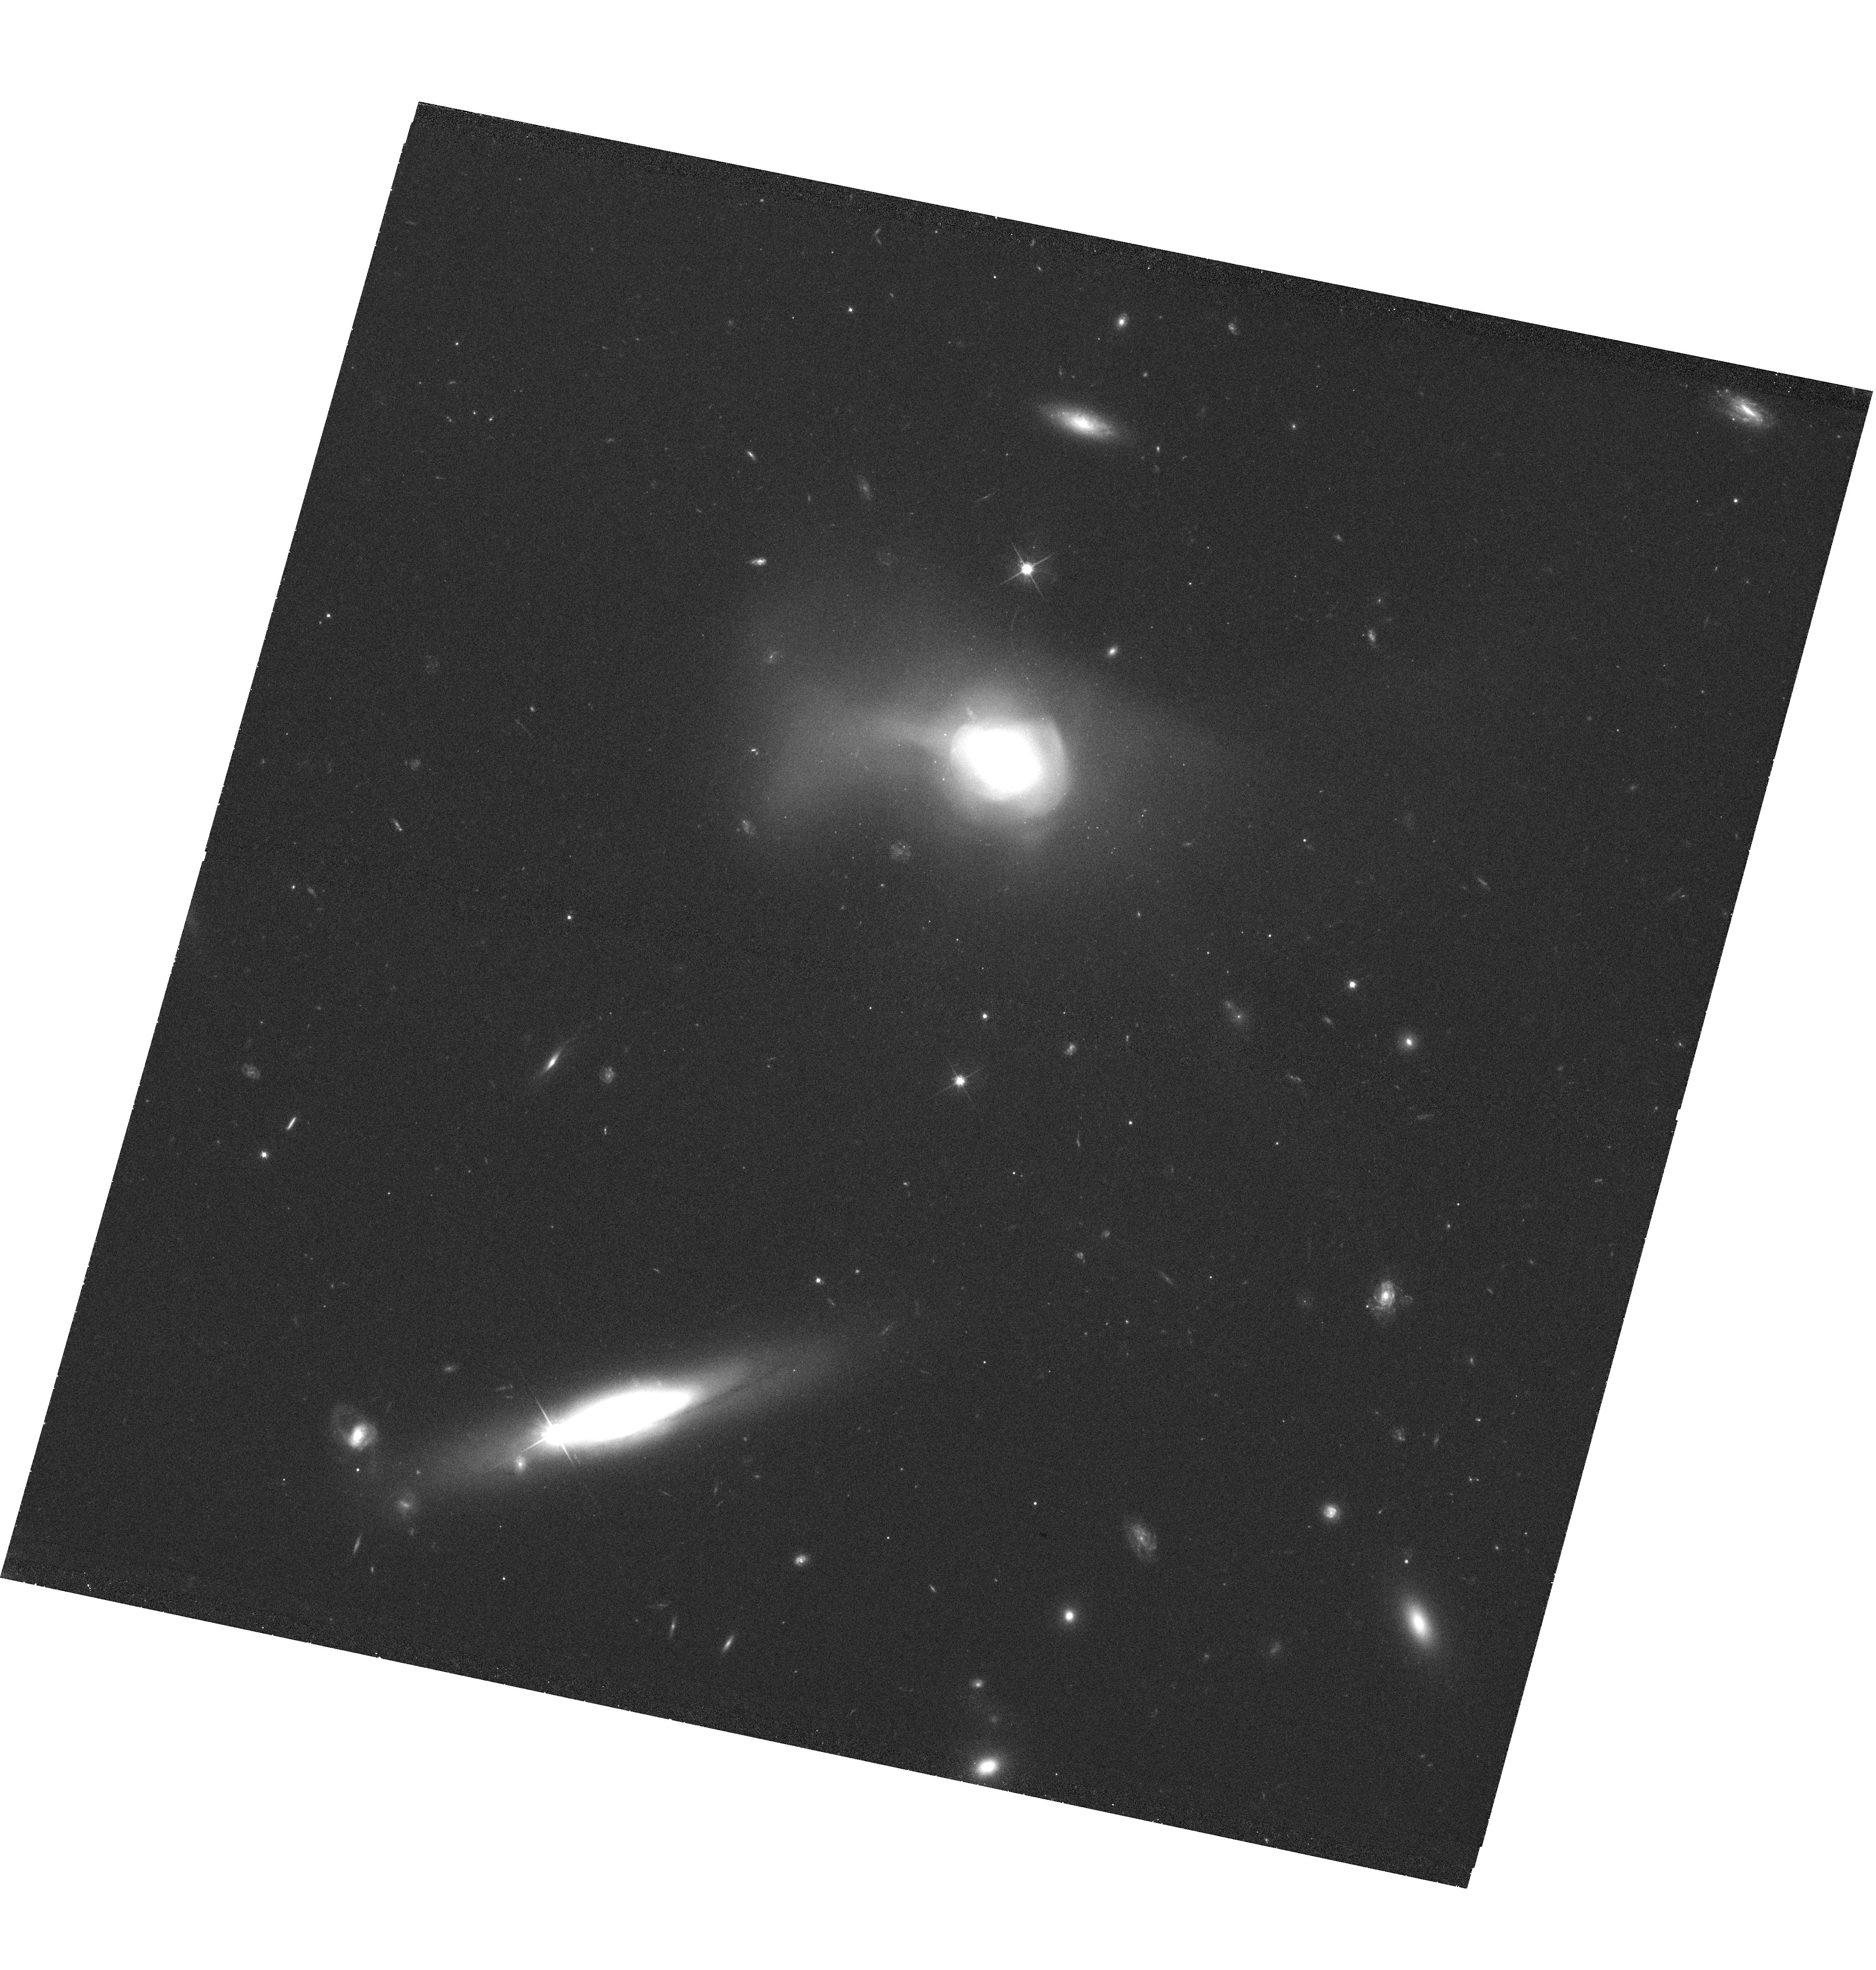
Target: SDSSJ123936.05+122620.0. Instrument: WFC3/UVIS. Filter: F625W. Exposure: 38 min. Observation ID: hst_11643_05_wfc3_uvis_f625w_ib3v05

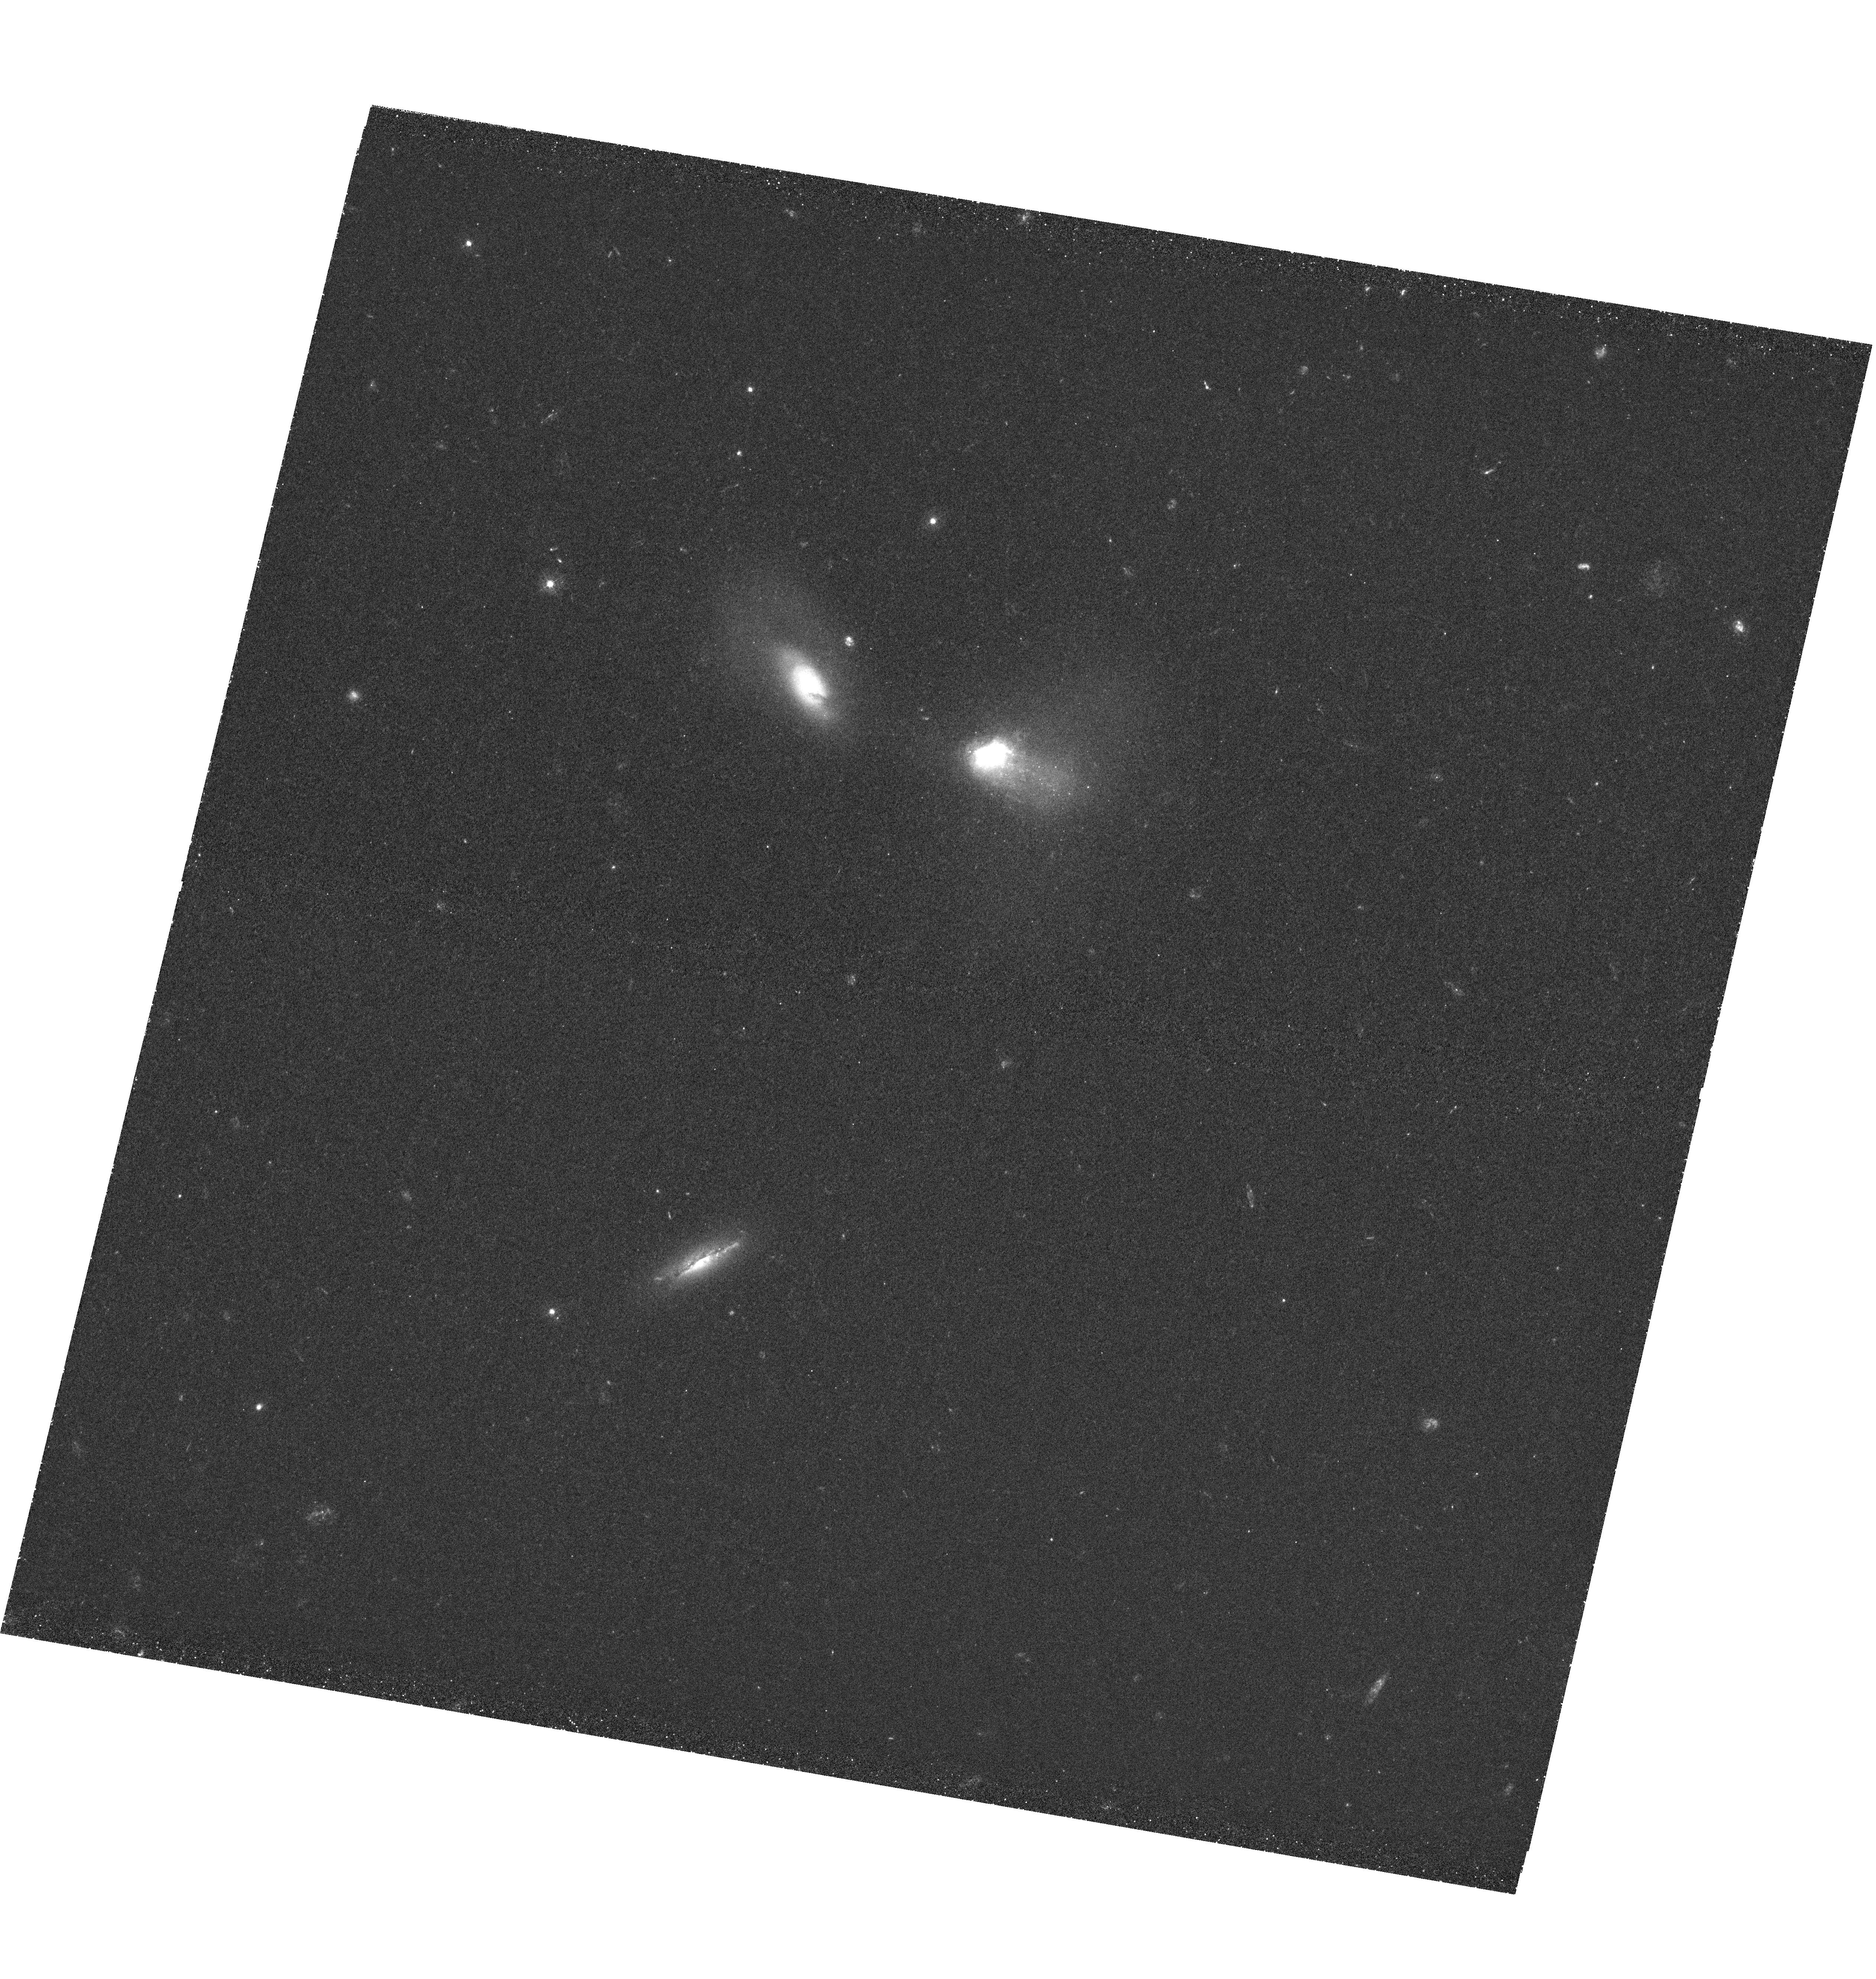
Target: SDSSJ161330.19+510335.6. Instrument: WFC3/UVIS. Filter: F336W. Exposure: 1.7 h. Observation ID: hst_11643_07_wfc3_uvis_f336w_ib3v07

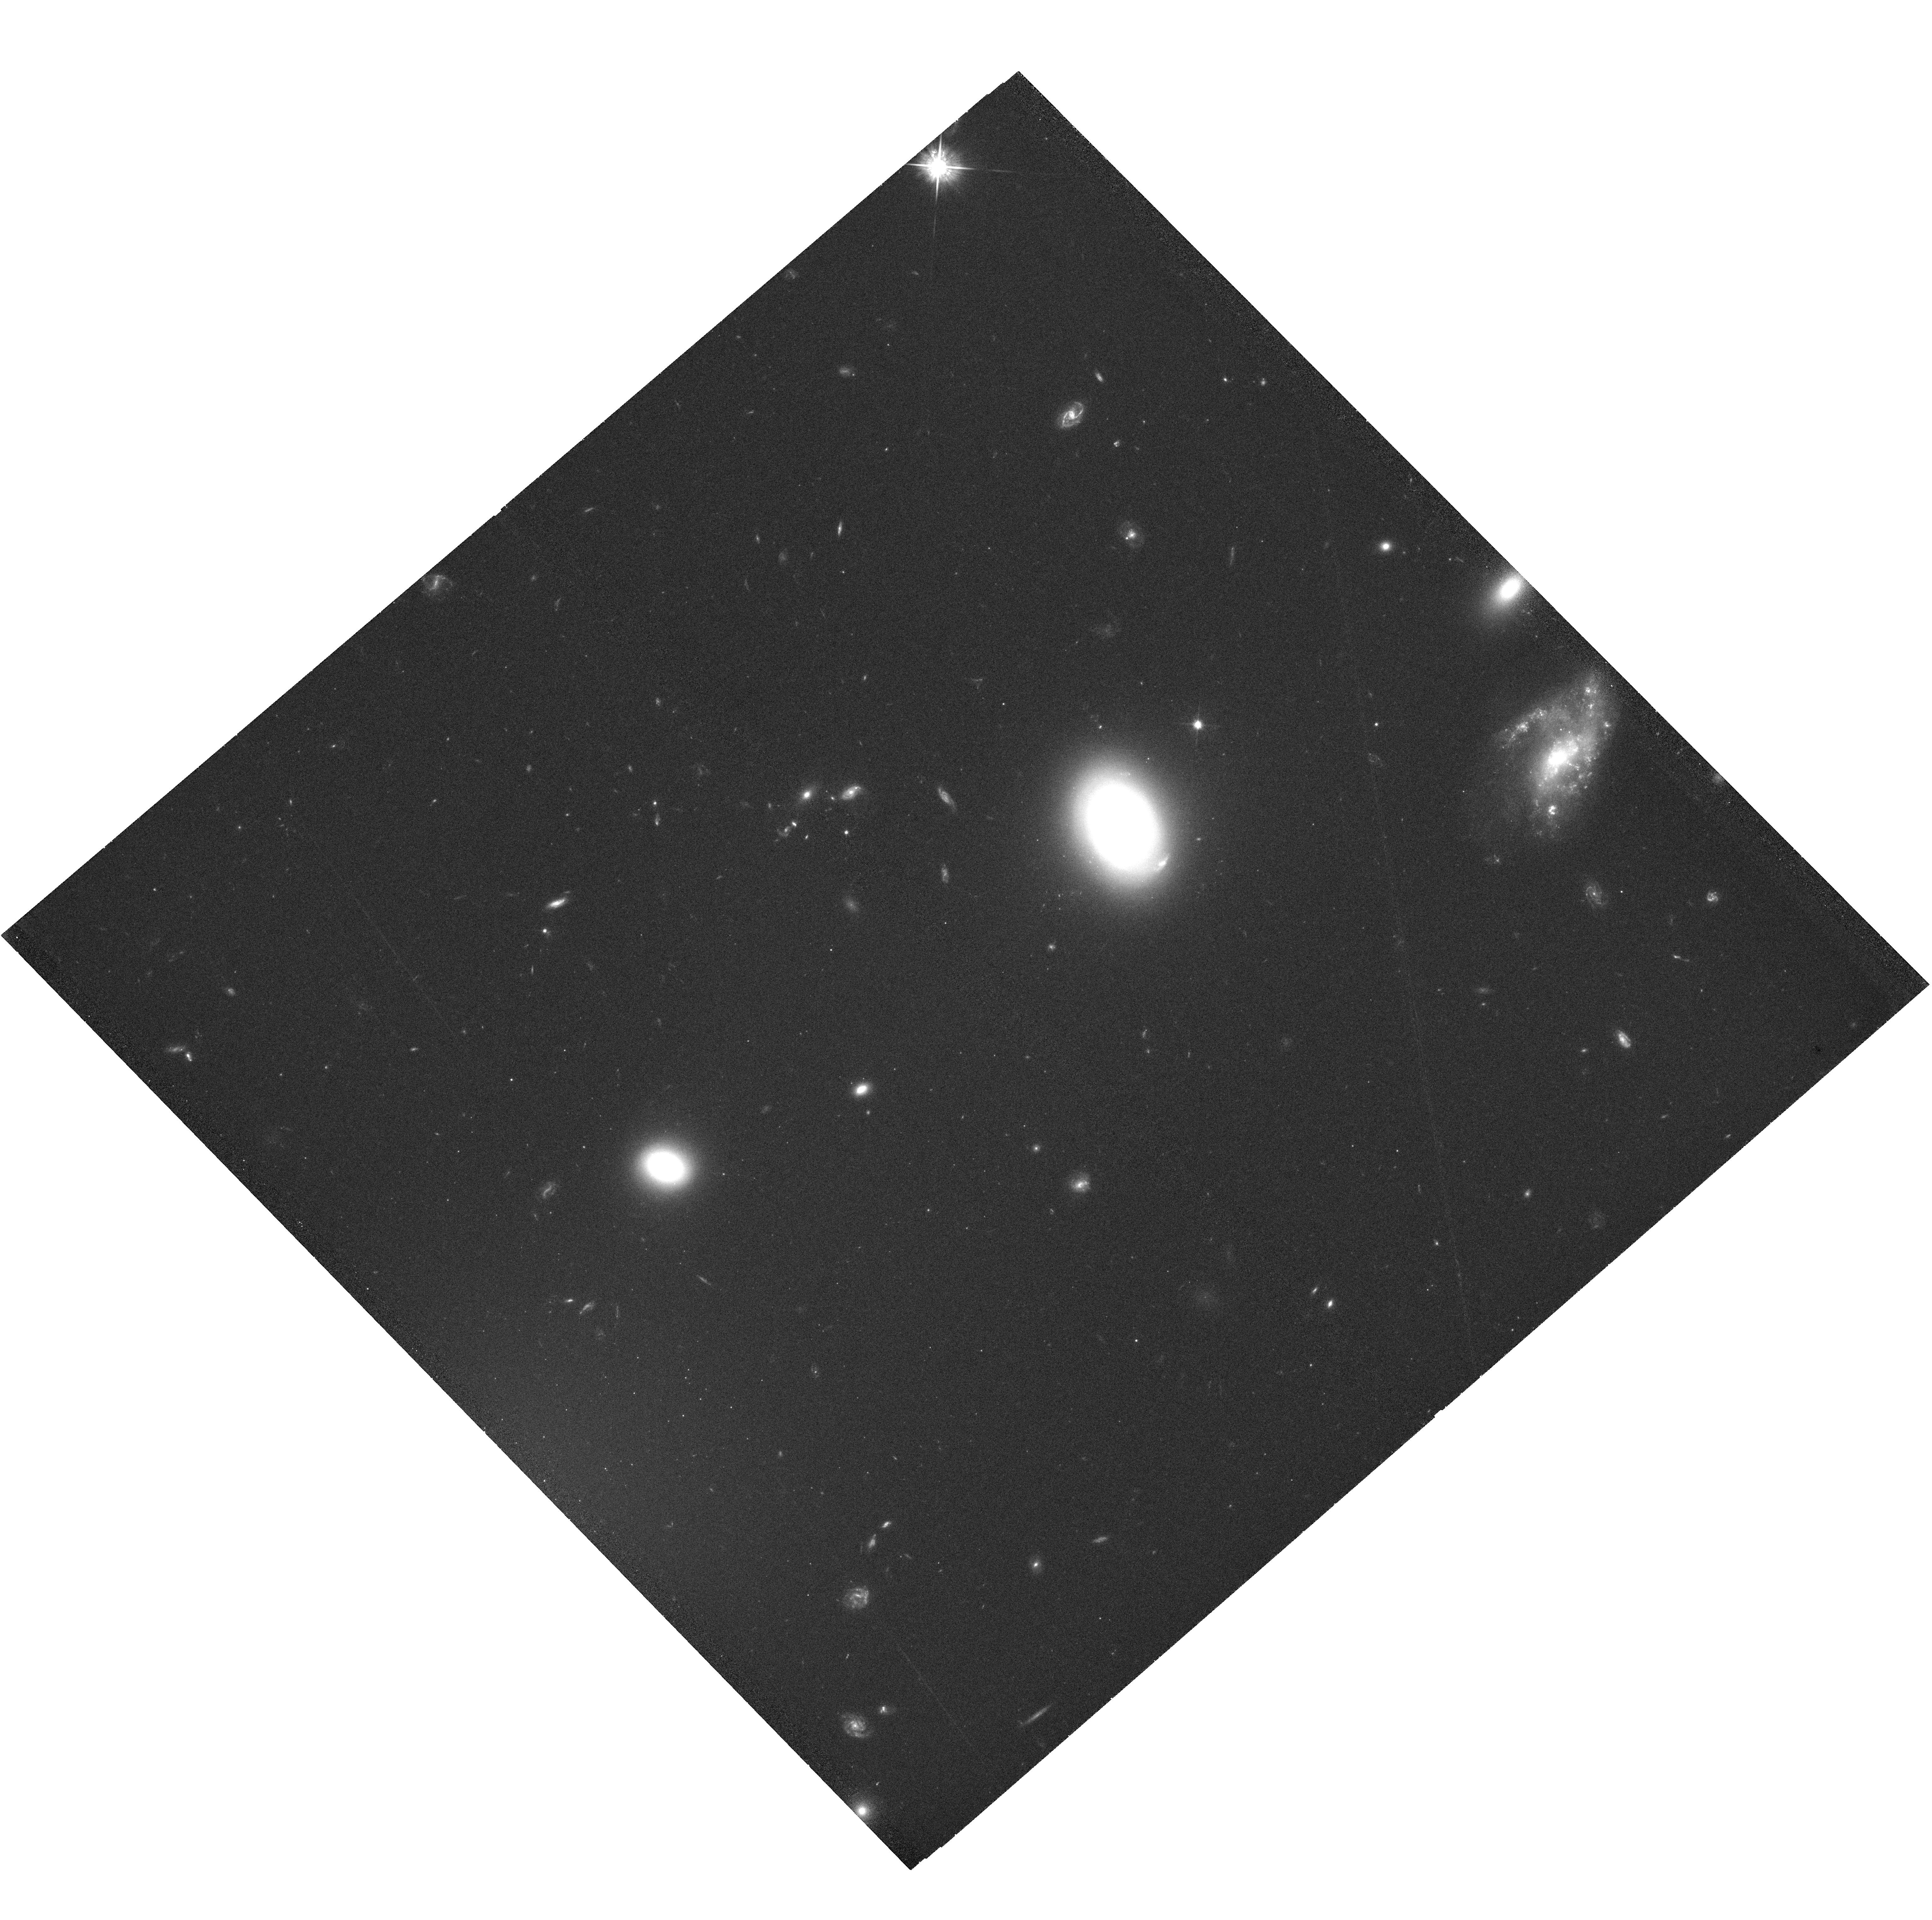
Target: SDSSJ130525.83+533530.3. Instrument: WFC3/UVIS. Filter: F625W. Exposure: 41 min. Observation ID: hst_11643_06_wfc3_uvis_f625w_ib3v06

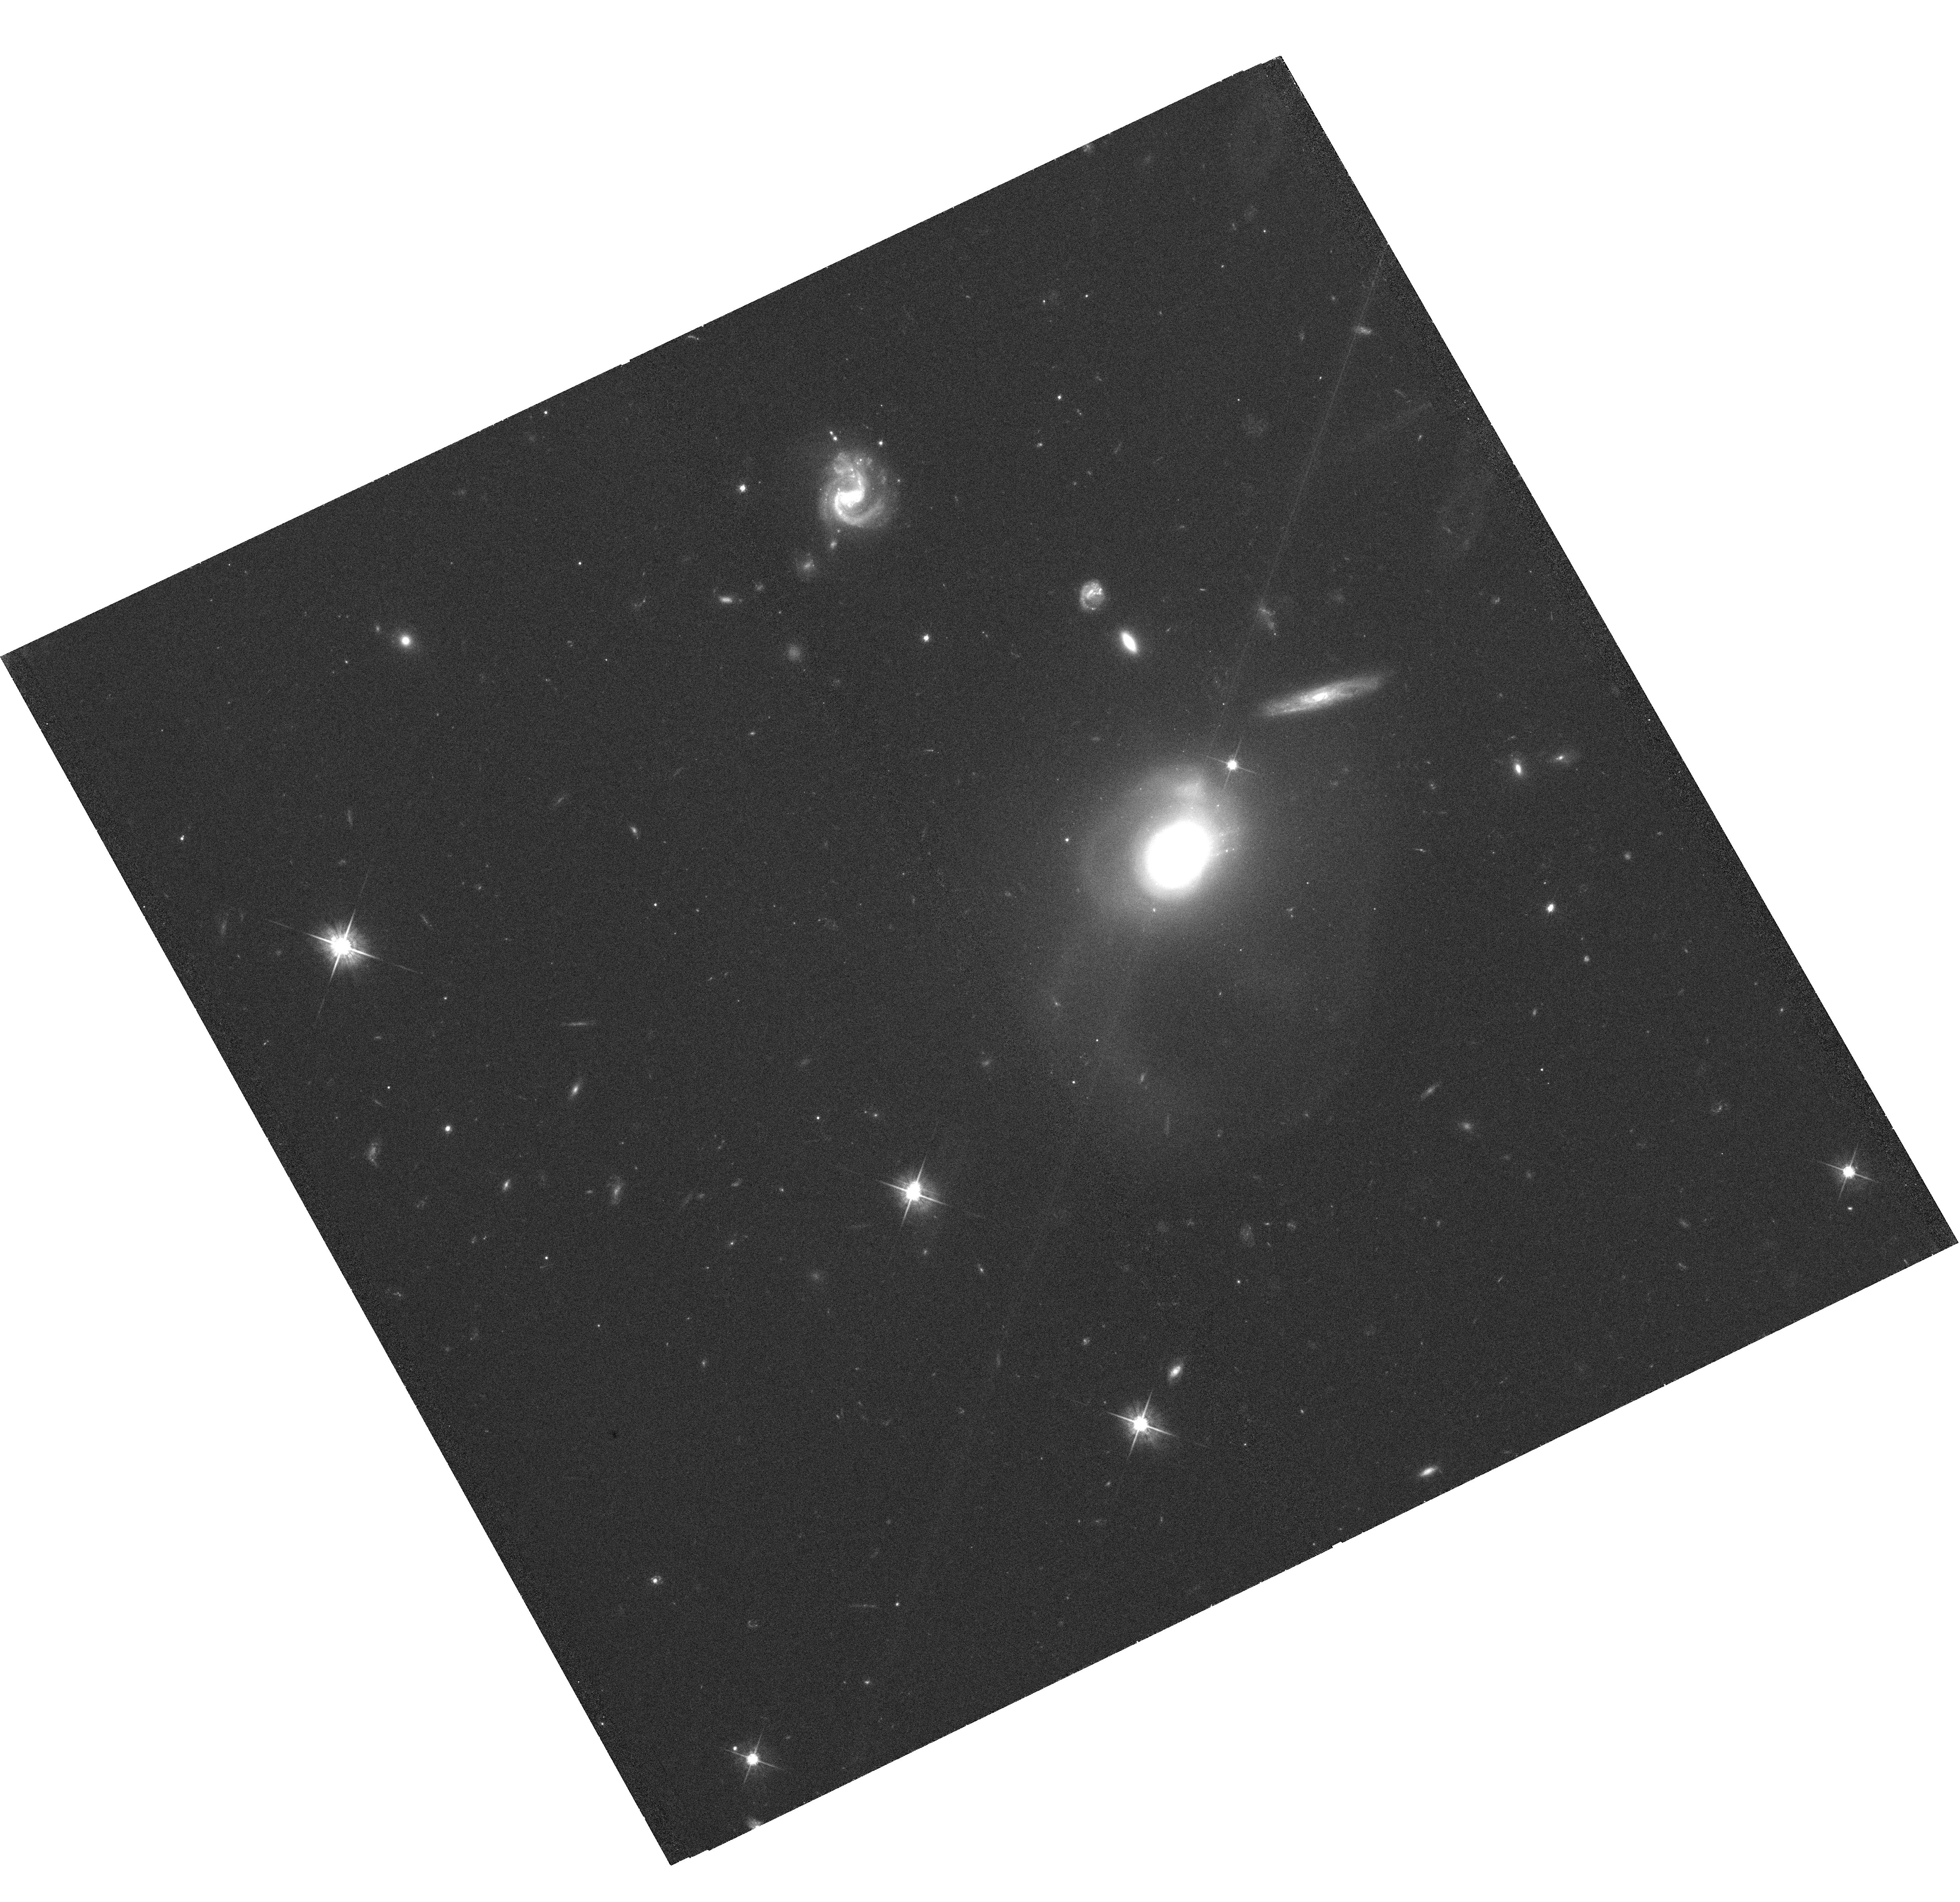
Target: SDSSJ225506.80+005839.9. Instrument: WFC3/UVIS. Filter: F625W. Exposure: 38 min. Observation ID: hst_11643_09_wfc3_uvis_f625w_ib3v09

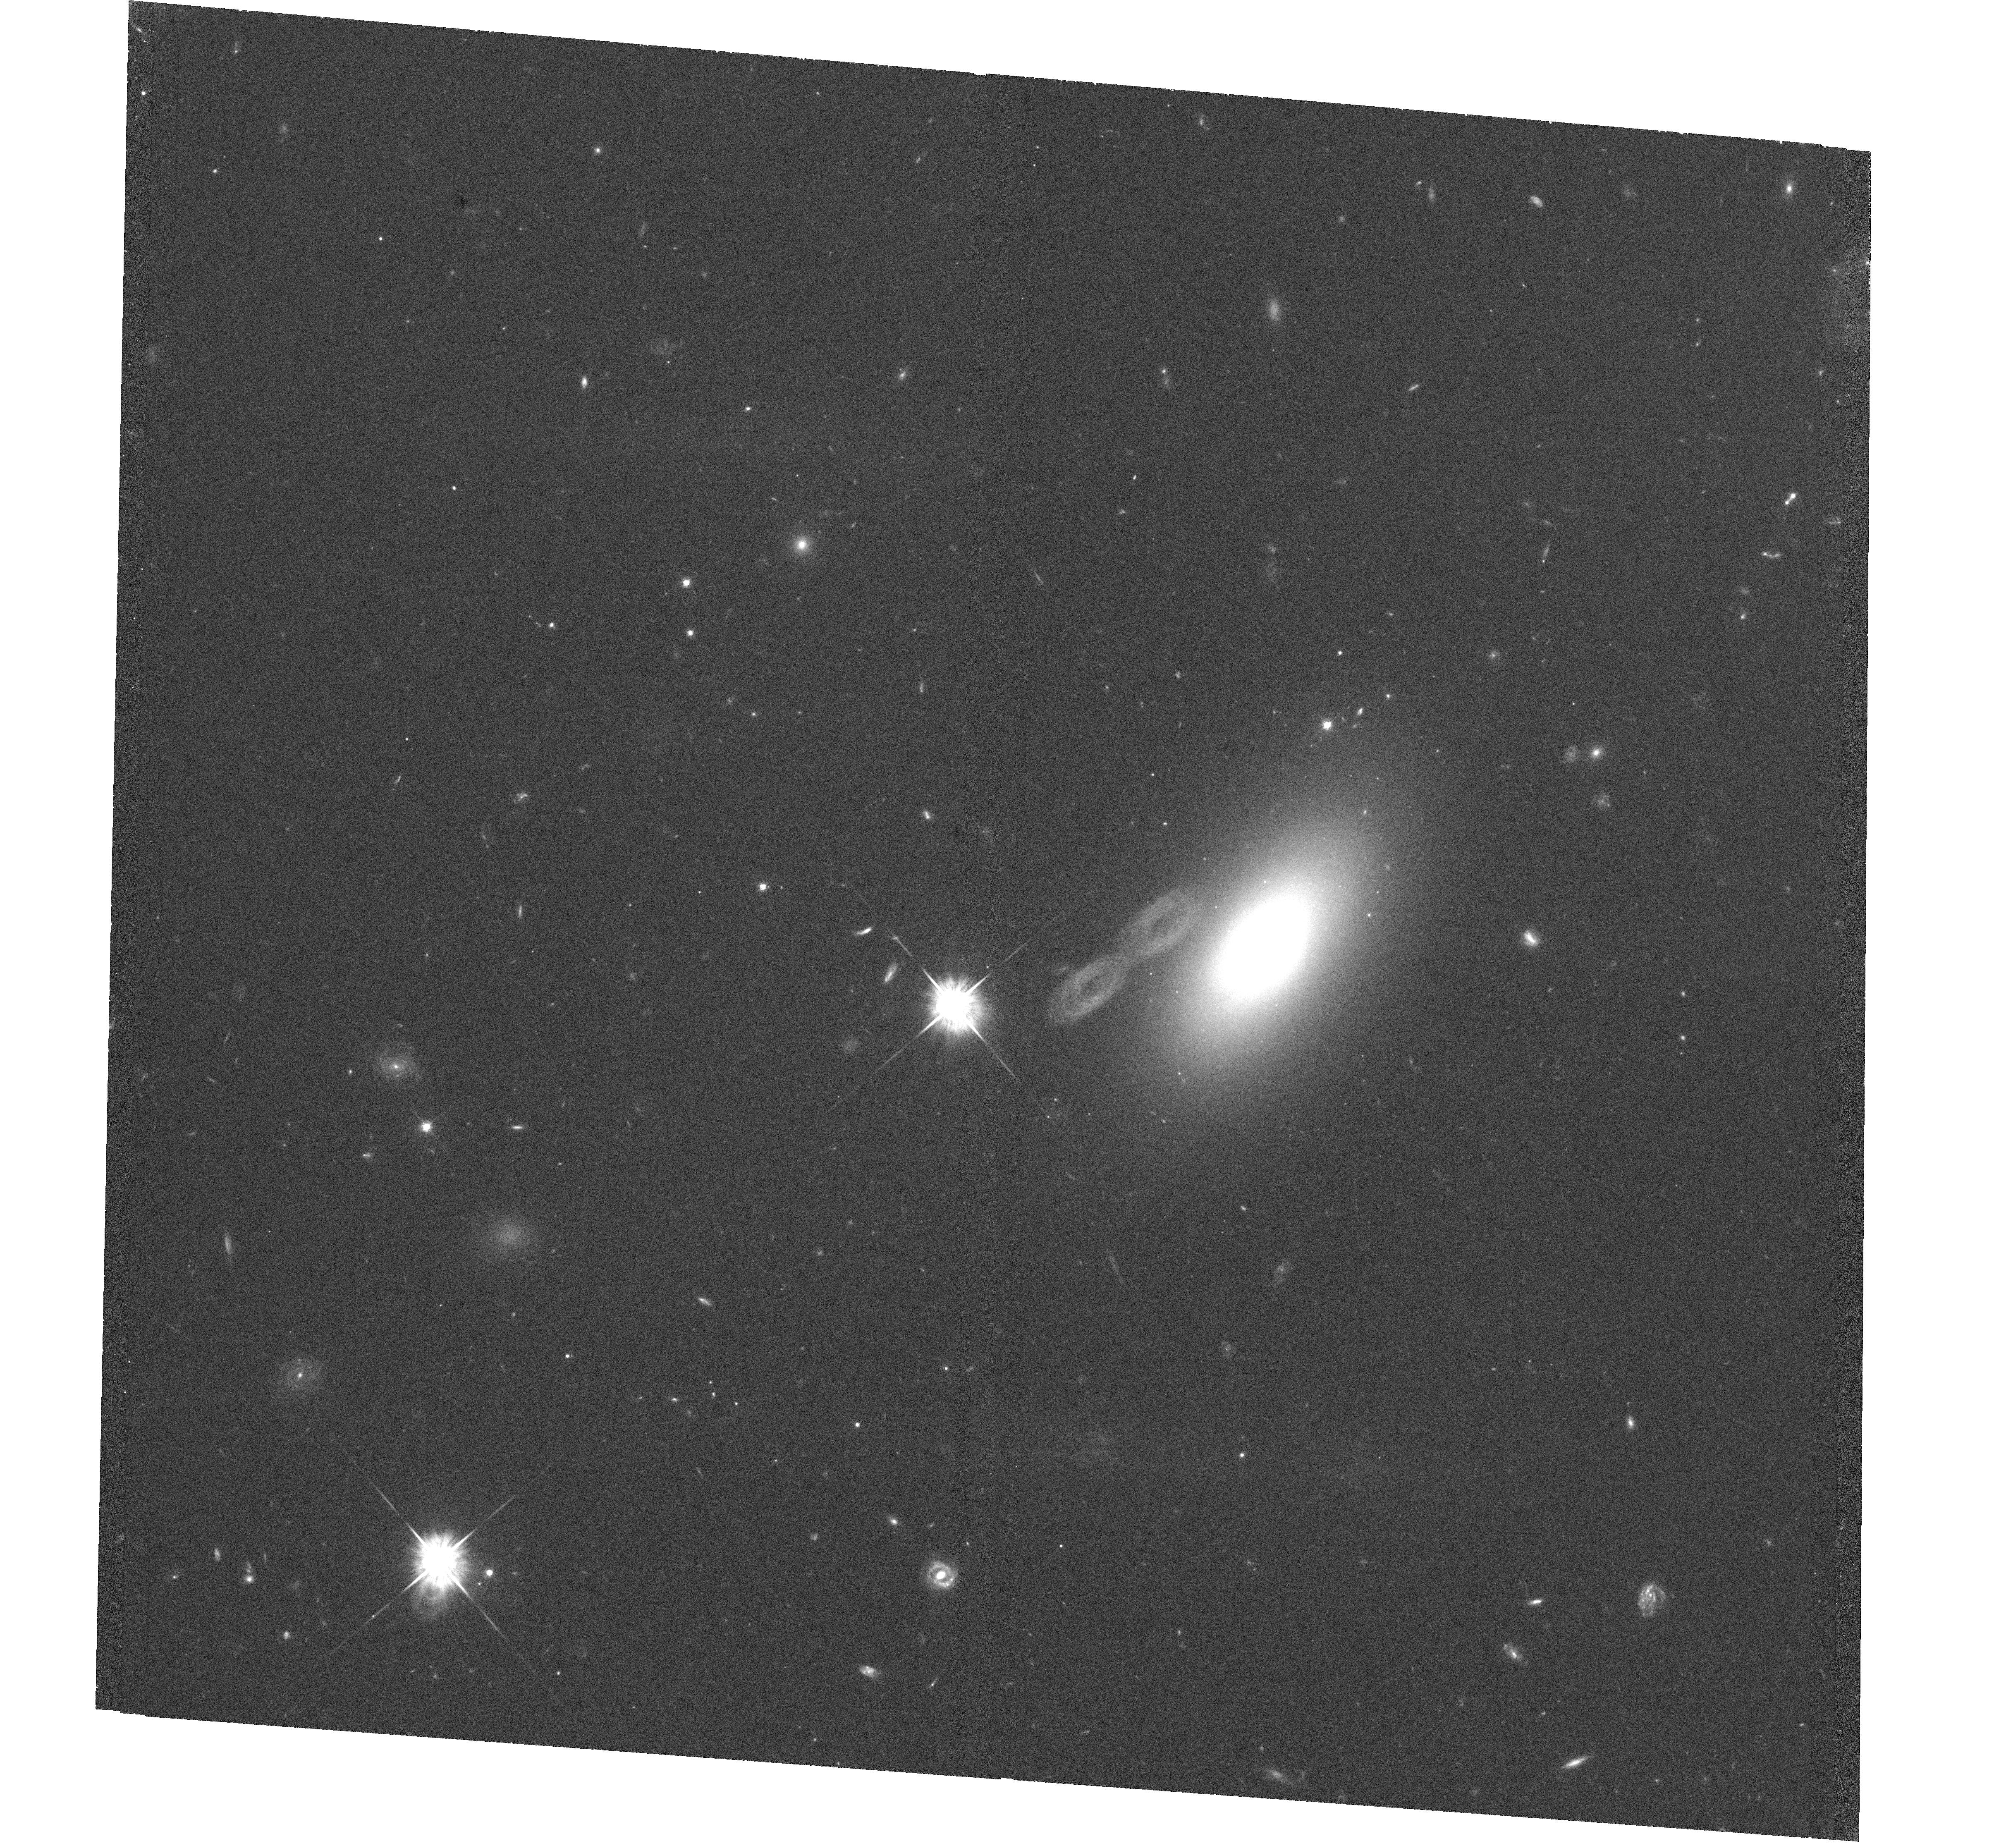
Target: SDSSJ031654.91-000231.1. Instrument: WFC3/UVIS. Filter: F625W. Exposure: 38 min. Observation ID: hst_11643_02_wfc3_uvis_f625w_ib3v02

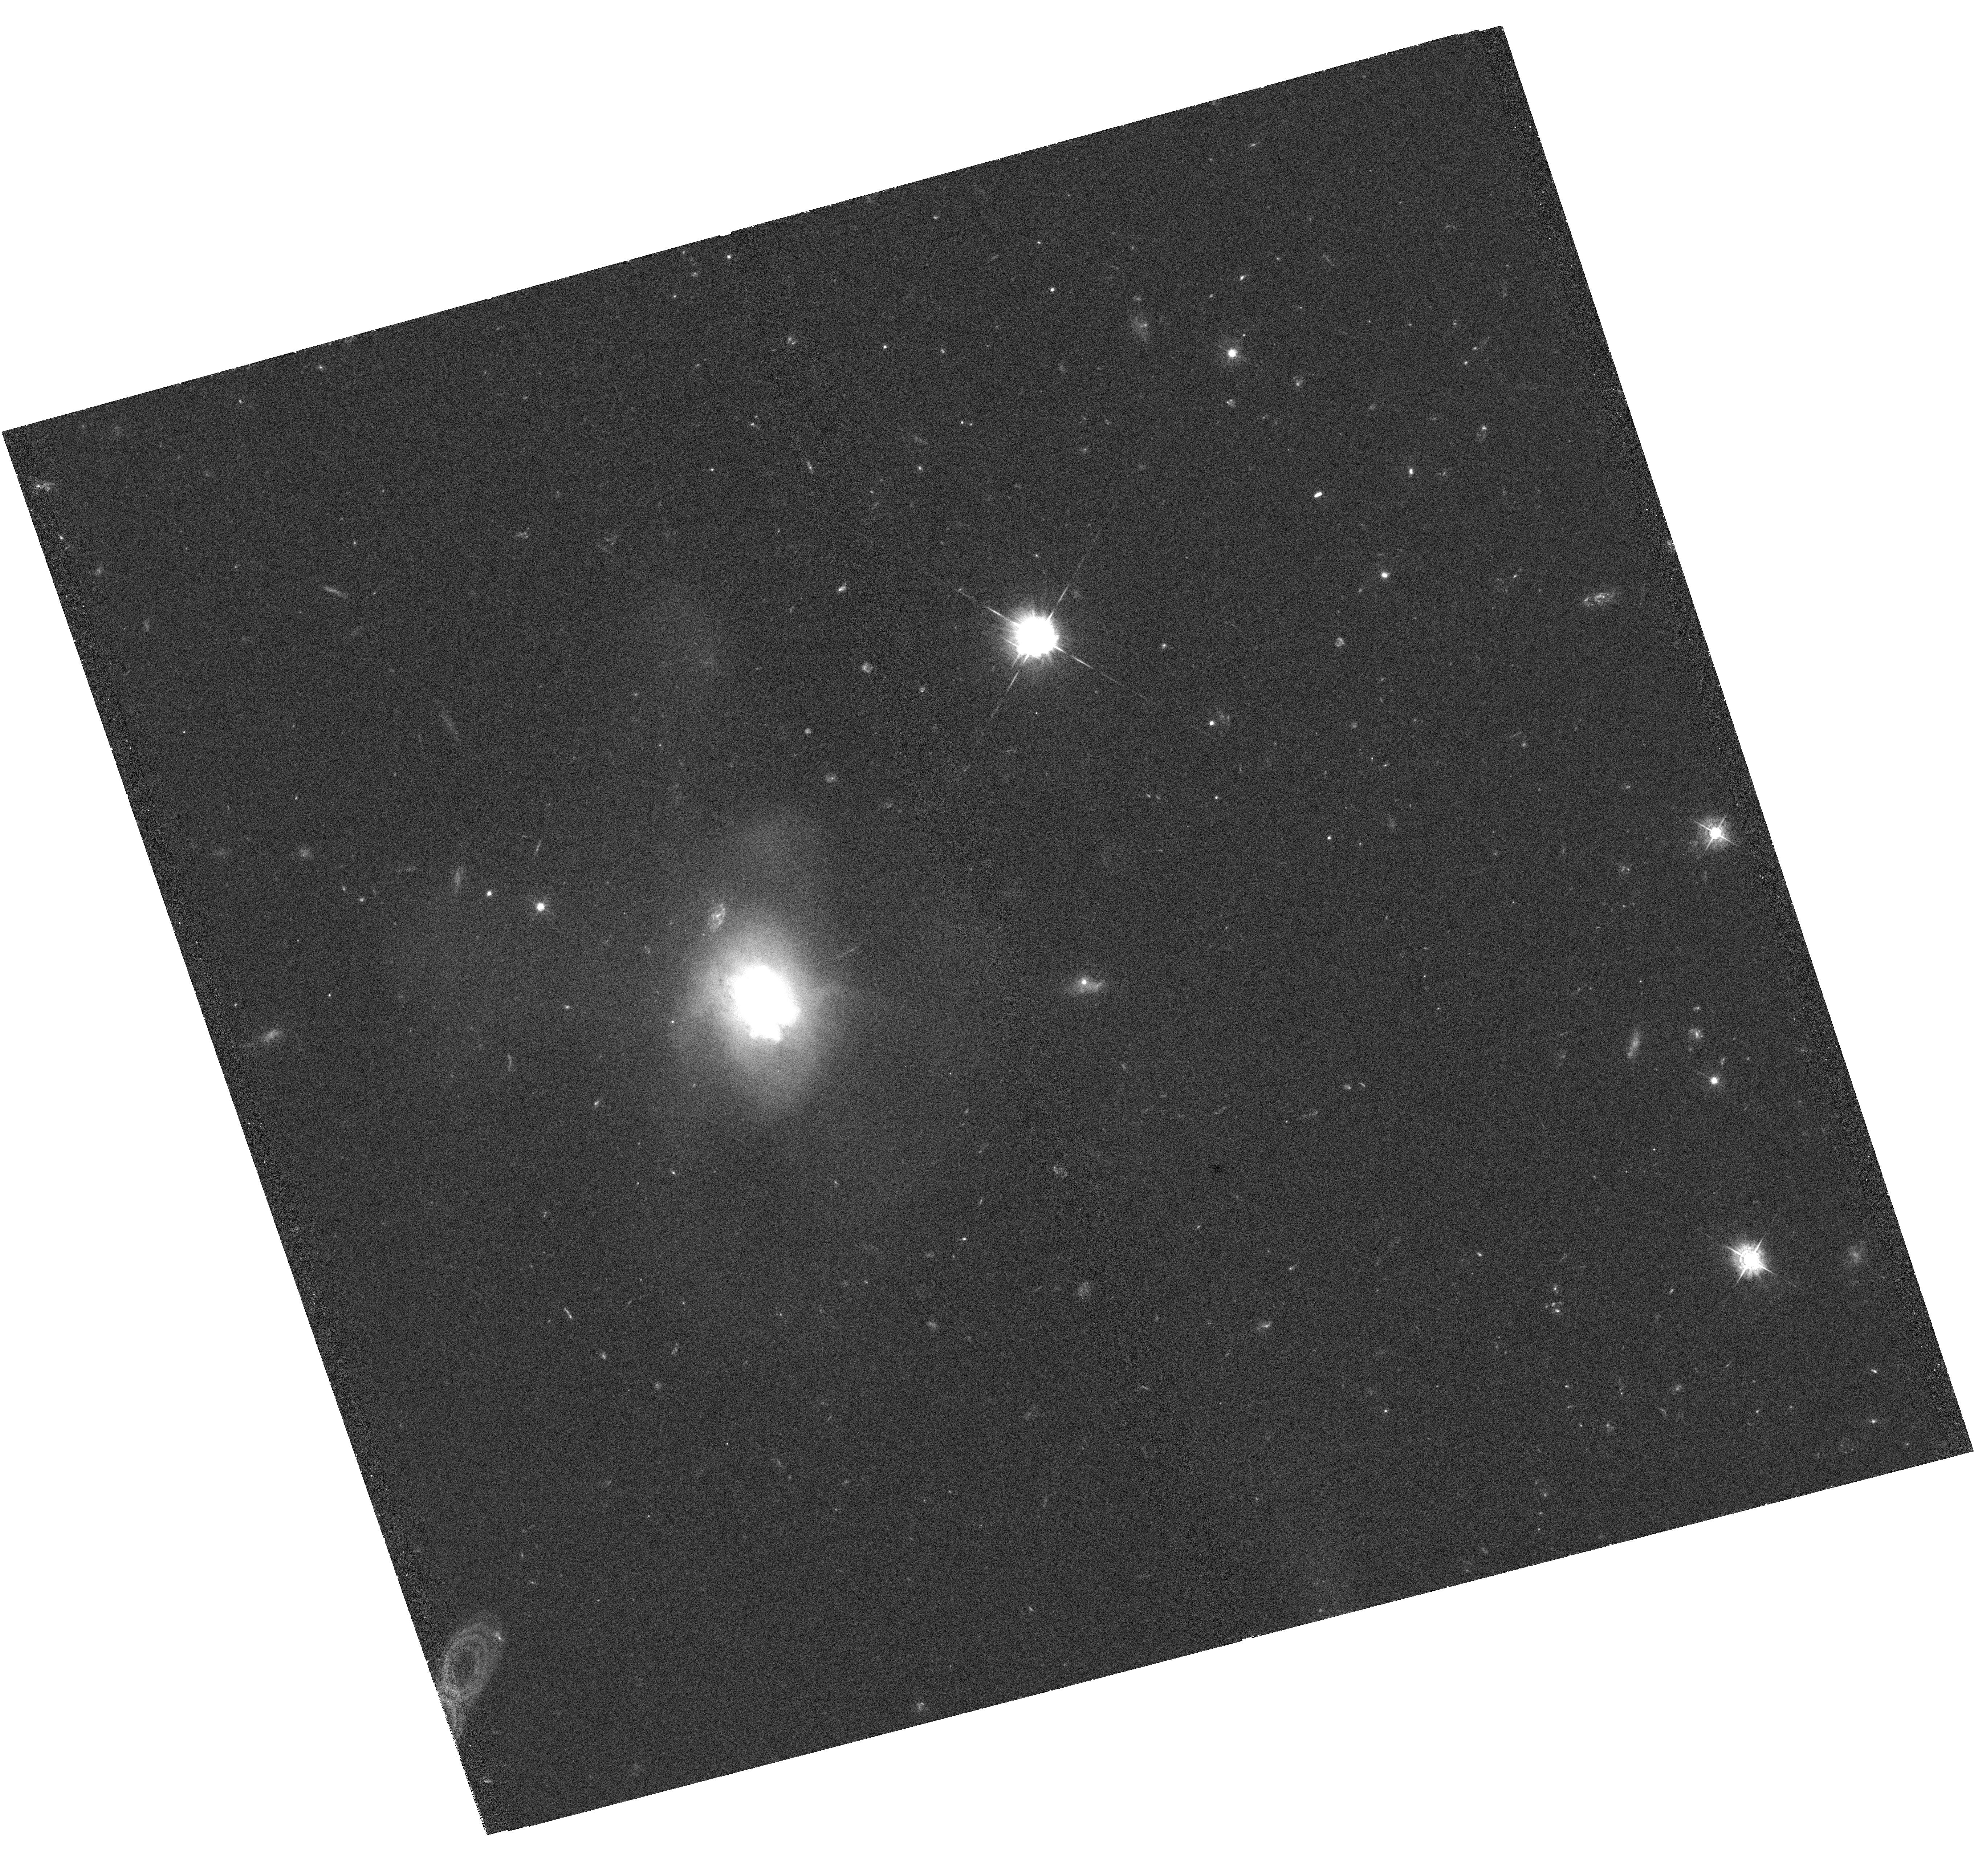
Target: SDSSJ162702.56+432833.9. Instrument: WFC3/UVIS. Filter: F438W. Exposure: 1.5 h. Observation ID: hst_11643_08_wfc3_uvis_f438w_ib3v08

A Timeline for Early-Type Galaxy Formation: Mapping the Evolution of Star Formation, Globular Clusters, Dust, and Black Holes (PI: Zabludoff, Ann)

While considerable effort has been devoted to statistical studies of the origin of the red sequence of galaxies, there has been relatively little direct exploration of galaxies transforming from late to early types. Such galaxies are identified by their post-starburst spectra, bulge-dominated, tidally-disturbed morphologies, and current lack of gas. We are constructing the first detailed timeline of their evolution onto the red sequence, pinpointing when star formation ends, nuclear activity ceases, globular clusters form, and the bulk of the merging progenitors' dust disappears. Here we propose to obtain HST and Chandra imaging of nine galaxies, whose wide range of post-starburst ages we have precisely dated with a new UV-optical technique and for which we were awarded Spitzer time. We will address 1) whether the black hole-bulge mass relation arises from nuclear feedback, 2) whether the bimodality of globular cluster colors is due to young clusters produced in galaxy mergers, and 3) what happens to the dust when late types merge to form an early type.